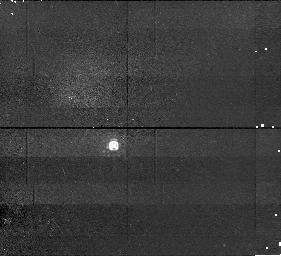
Target: ROQUE15. Instrument: NICMOS/NIC1. Filter: F110M. Exposure: 15 min. Observation ID: n4n710010

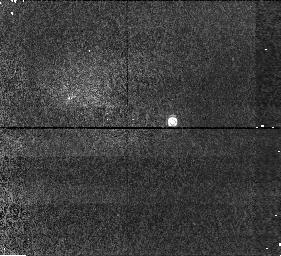
Target: CFHT-PL-16. Instrument: NICMOS/NIC1. Filter: F110M. Exposure: 15 min. Observation ID: n4n729010

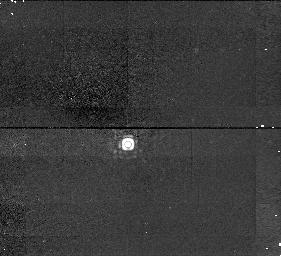
Target: ROQUE17. Instrument: NICMOS/NIC1. Filter: F145M. Exposure: 13 min. Observation ID: n4n712040

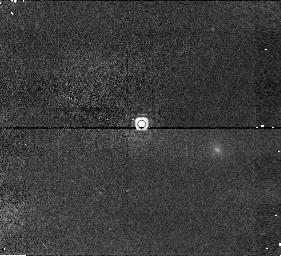
Target: CFHT-PL-23. Instrument: NICMOS/NIC1. Filter: F165M. Exposure: 13 min. Observation ID: n4n723070

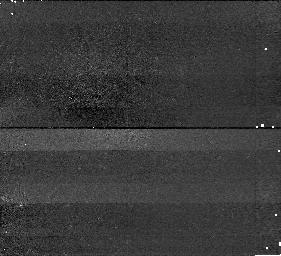
Target: CALAR3. Instrument: NICMOS/NIC1. Filter: F145M. Exposure: 13 min. Observation ID: n4n704040

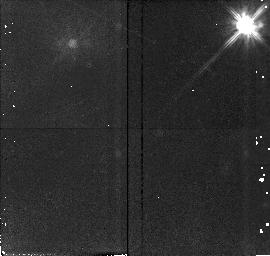
Target: field at RA 55.978°, Dec 24.528°. Instrument: NICMOS/NIC2. Filter: F110W. Exposure: 15 min. Observation ID: n4n705020

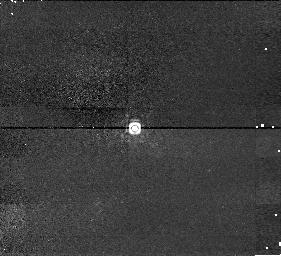
Target: TEIDE2. Instrument: NICMOS/NIC1. Filter: F145M. Exposure: 13 min. Observation ID: n4n702040

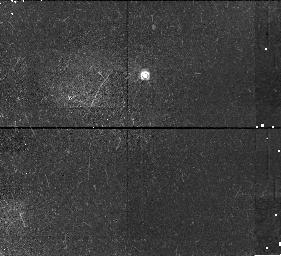
Target: CFHT-PL-15. Instrument: NICMOS/NIC1. Filter: F110M. Exposure: 15 min. Observation ID: n4n730010

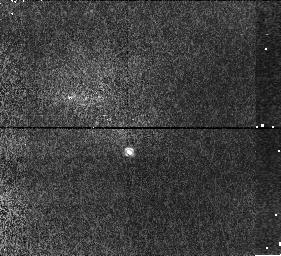
Target: CFHT-PL-19. Instrument: NICMOS/NIC1. Filter: F110M. Exposure: 15 min. Observation ID: n4n726010

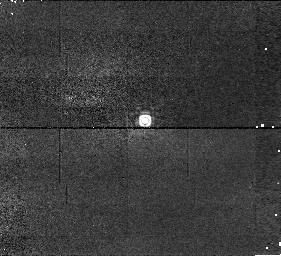
Target: MHO3. Instrument: NICMOS/NIC1. Filter: F145M. Exposure: 13 min. Observation ID: n4n719040

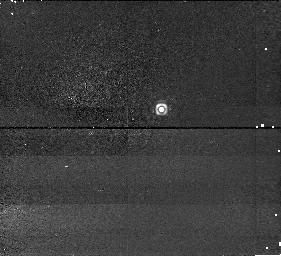
Target: CFHT-PL-24. Instrument: NICMOS/NIC1. Filter: F145M. Exposure: 13 min. Observation ID: n4n722040

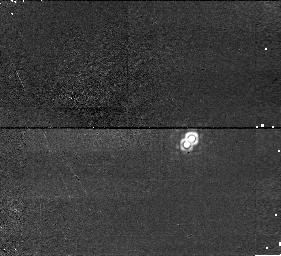
Target: CFHT-PL-18. Instrument: NICMOS/NIC1. Filter: F165M. Exposure: 13 min. Observation ID: n4n727070

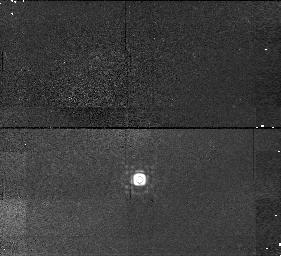
Target: PPL1. Instrument: NICMOS/NIC1. Filter: F145M. Exposure: 13 min. Observation ID: n4n714040

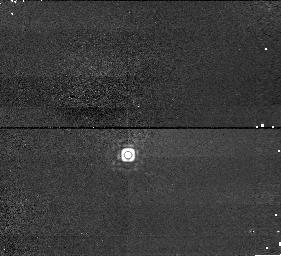
Target: ROQUE12. Instrument: NICMOS/NIC1. Filter: F165M. Exposure: 13 min. Observation ID: n4n707070

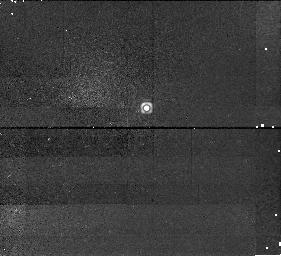
Target: ROQUE4. Instrument: NICMOS/NIC1. Filter: F145M. Exposure: 13 min. Observation ID: n4n705040

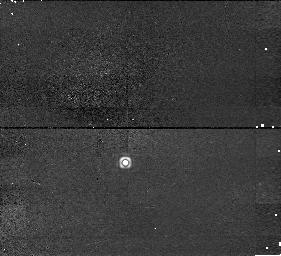
Target: CFHT-PL-25. Instrument: NICMOS/NIC1. Filter: F145M. Exposure: 13 min. Observation ID: n4n721040

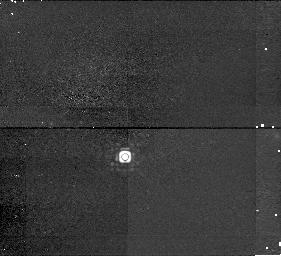
Target: ROQUE16. Instrument: NICMOS/NIC1. Filter: F145M. Exposure: 13 min. Observation ID: n4n711040

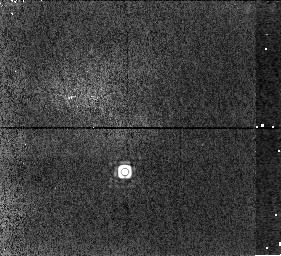
Target: HHJ2. Instrument: NICMOS/NIC1. Filter: F165M. Exposure: 13 min. Observation ID: n4n716070

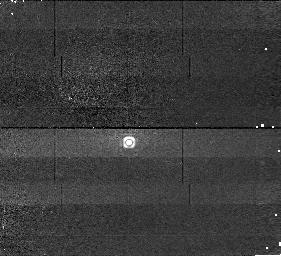
Target: ROQUE11. Instrument: NICMOS/NIC1. Filter: F145M. Exposure: 13 min. Observation ID: n4n706040

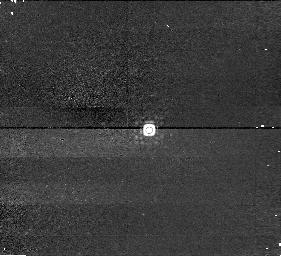
Target: MHO6. Instrument: NICMOS/NIC1. Filter: F145M. Exposure: 13 min. Observation ID: n4n720040

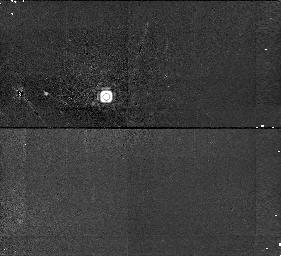
Target: PPL14. Instrument: NICMOS/NIC1. Filter: F145M. Exposure: 13 min. Observation ID: n4n715040

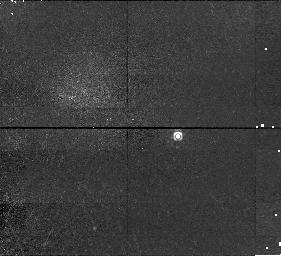
Target: TEIDE1. Instrument: NICMOS/NIC1. Filter: F110M. Exposure: 15 min. Observation ID: n4n701010

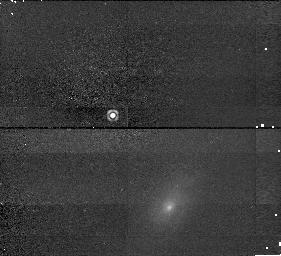
Target: CFHT-PL-22. Instrument: NICMOS/NIC1. Filter: F145M. Exposure: 13 min. Observation ID: n4n724040

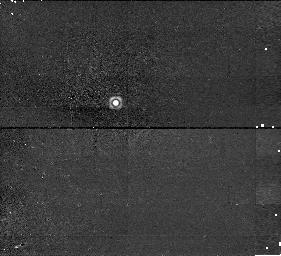
Target: ROQUE25. Instrument: NICMOS/NIC1. Filter: F165M. Exposure: 13 min. Observation ID: n4n713070

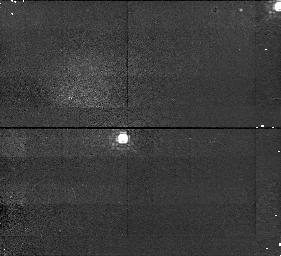
Target: HHJ8. Instrument: NICMOS/NIC1. Filter: F110M. Exposure: 15 min. Observation ID: n4n717010

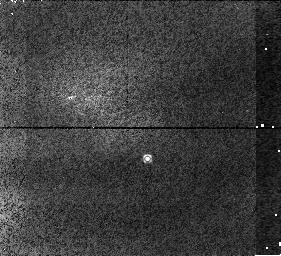
Target: CFHT-PL-20. Instrument: NICMOS/NIC1. Filter: F110M. Exposure: 15 min. Observation ID: n4n725010

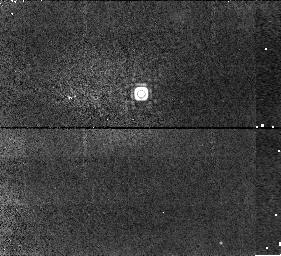
Target: ROQUE14. Instrument: NICMOS/NIC1. Filter: F165M. Exposure: 13 min. Observation ID: n4n709070

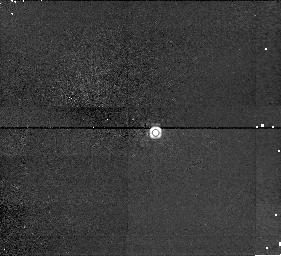
Target: CFHT-PL-17. Instrument: NICMOS/NIC1. Filter: F145M. Exposure: 13 min. Observation ID: n4n728040

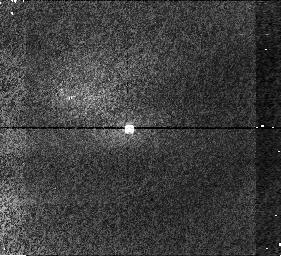
Target: MHO1. Instrument: NICMOS/NIC1. Filter: F110M. Exposure: 15 min. Observation ID: n4n718010

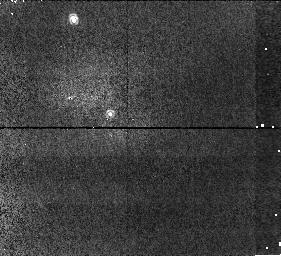
Target: PIZ1. Instrument: NICMOS/NIC1. Filter: F110M. Exposure: 15 min. Observation ID: n4n703010

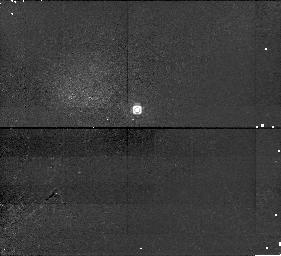
Target: ROQUE13. Instrument: NICMOS/NIC1. Filter: F110M. Exposure: 15 min. Observation ID: n4n708010

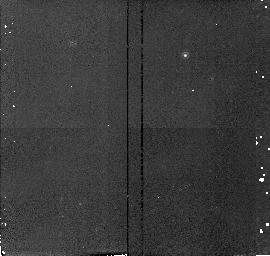
Target: field at RA 56.918°, Dec 24.615°. Instrument: NICMOS/NIC2. Filter: F165M. Exposure: 13 min. Observation ID: n4n711050

An IR search for faint companions to Pleiades very low-mass stars and brown dwarfs (PI: Martin, Eduardo L.)

The Pleiades has been the best site for brown dwarf (BD) searches, with half of the presently "confirmed" BDs being Pleiades members. It is also the only cluster or star-forming region where it is currently possible to estimate the IMF to below the hydrogen burning mass limit with any confidence. We propose to obtain NICMOS images of a set of highly probable very low-mass Pleiades members to search for lower mass companions. We will use any identified companions to provide empirical constraints on BD models and to improve the IMF. In the mass range of interest, Pleiades age BD's are expected to range in temperature from about 2500 to 900 K, and thus are predicted to have a large range in molecular band properties and predicted colors (e.g., within this temperature range one should see the effects of both grain formation and methane formation). Our choice of NICMOS filters will provide key information on the surface temperature of any detected companion. NICMOS PSF simulations show that we can detect secondaries with masses of about 25 Jupiters orbiting at about 10.3 AU from our targets. Companions with masses about 10 Jupiters can be detected at separations of 35 AU. Therefore, we will explore deeper into the substellar domain of the Pleiades than any previous survey.